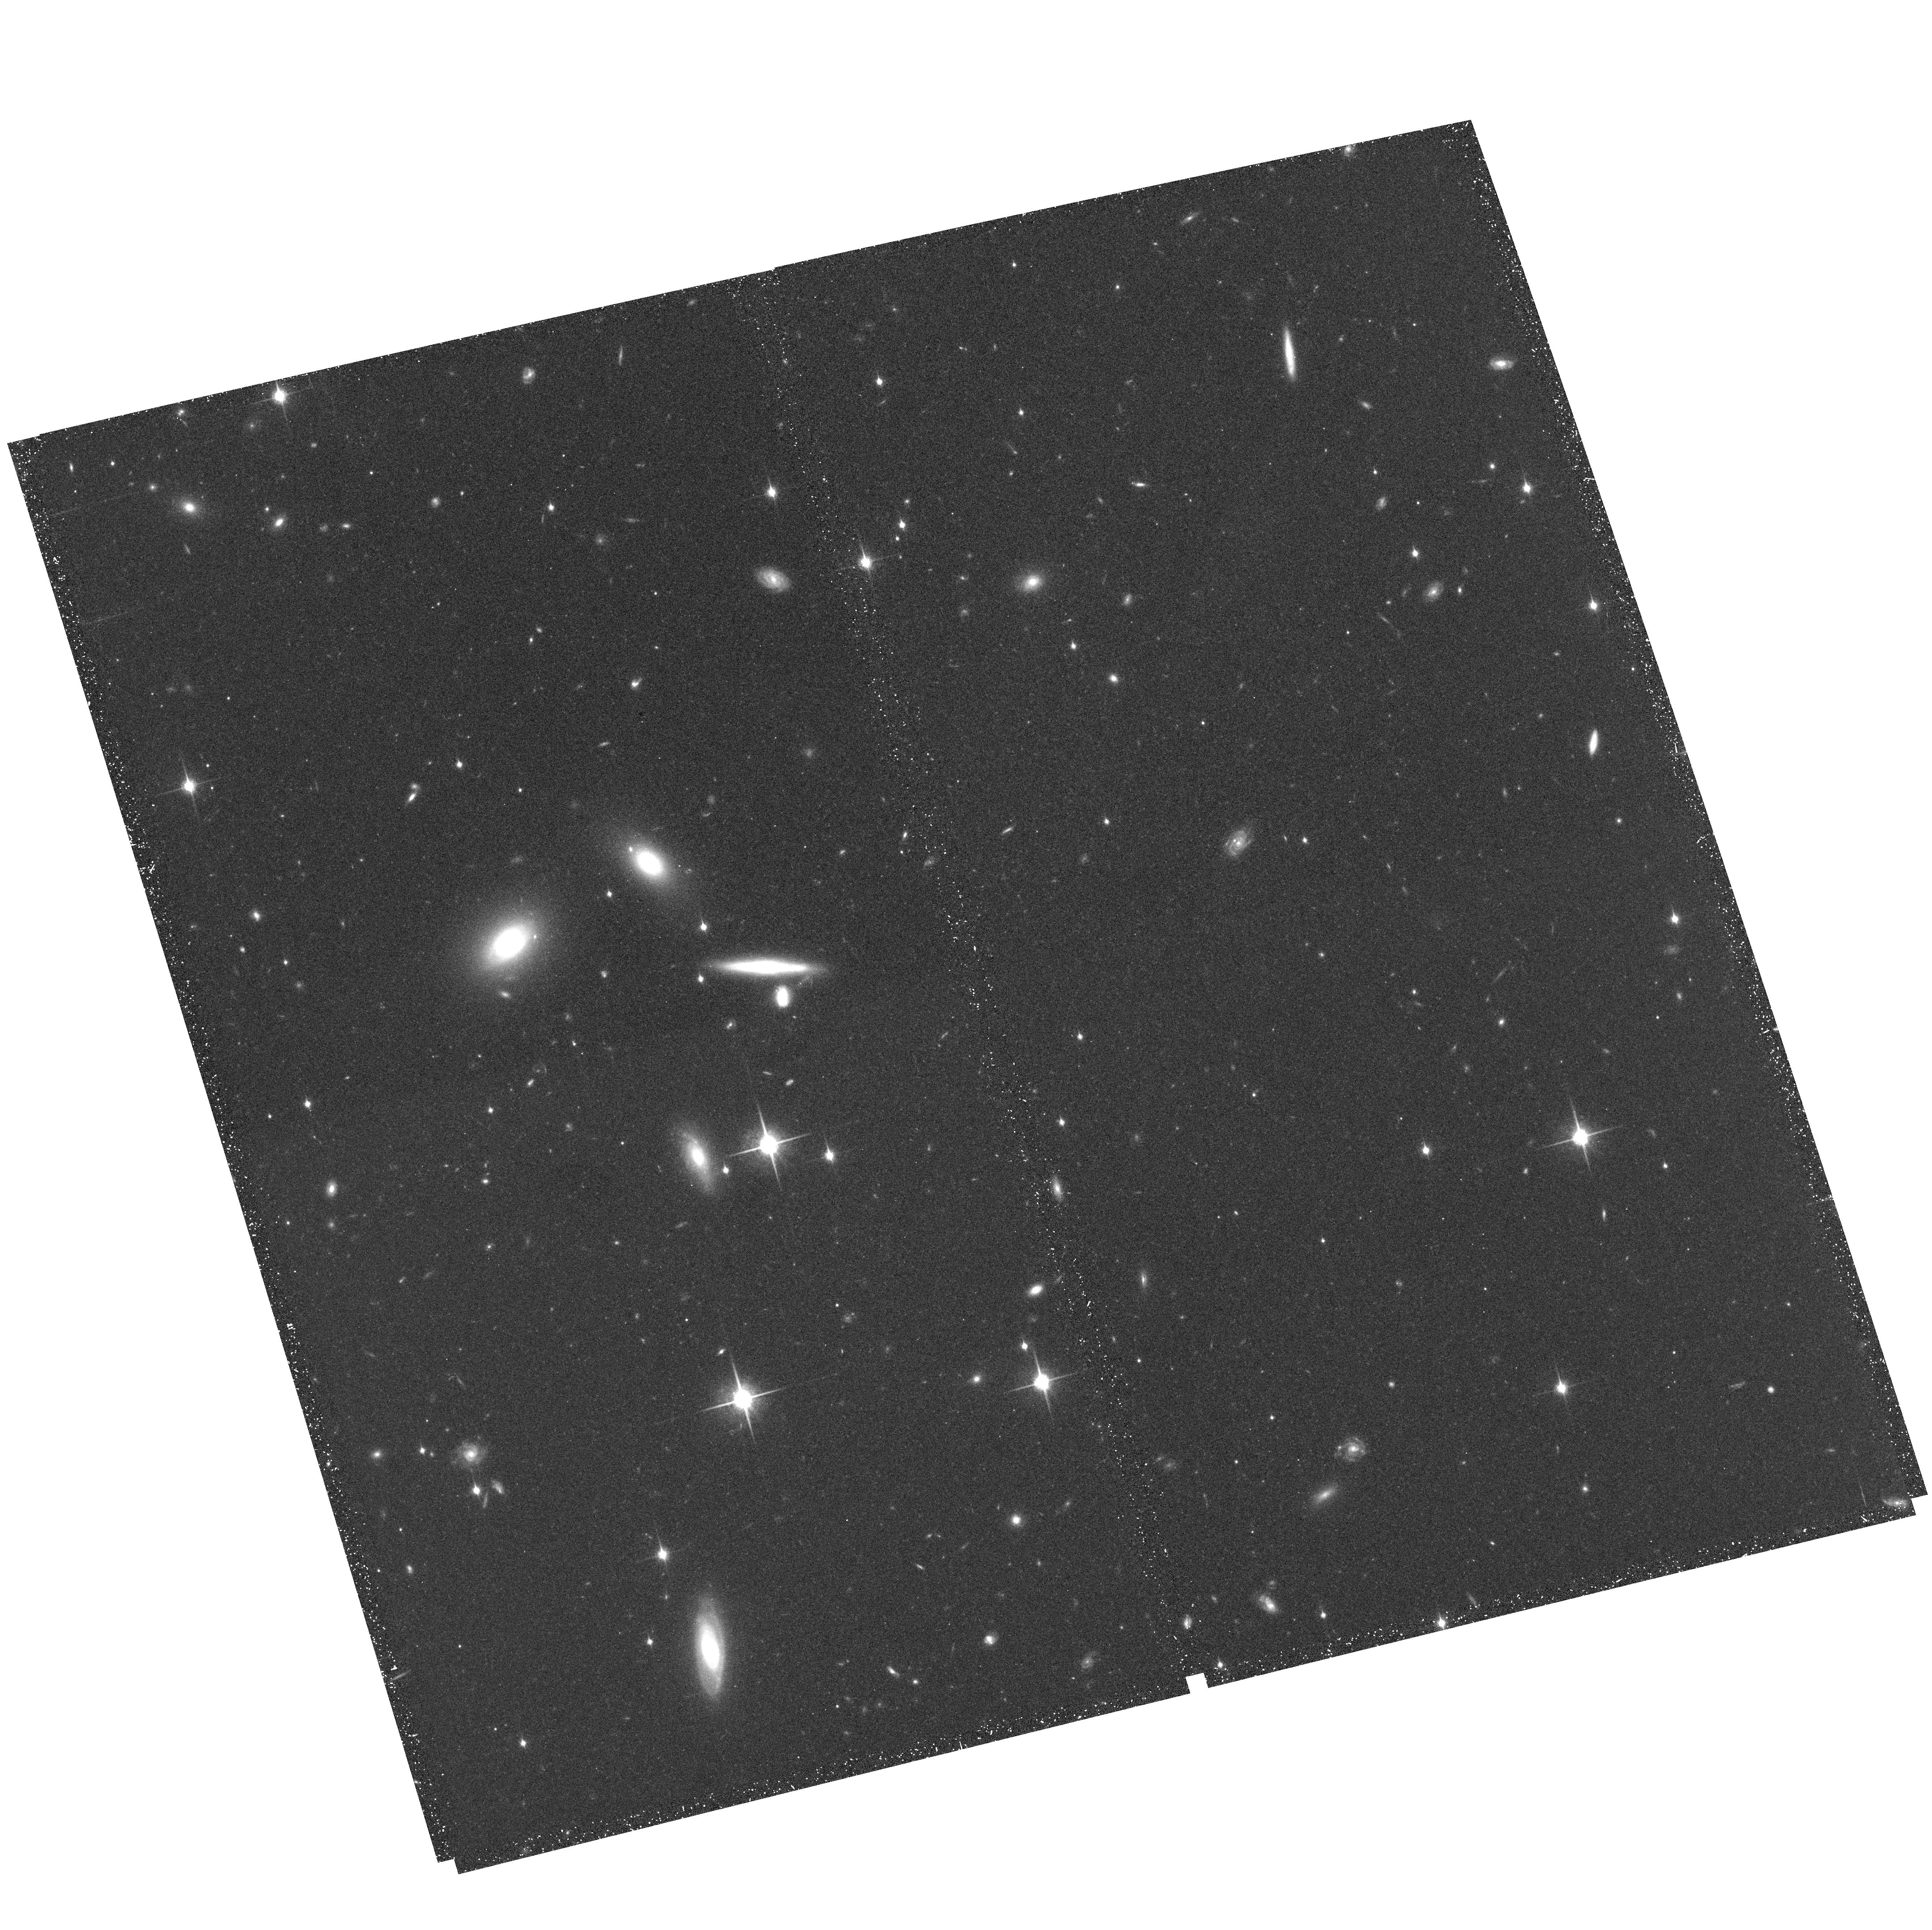
Target: MRC1138-262-NICFIELD4. Instrument: ACS/WFC. Filter: F850LP. Exposure: 38 min. Observation ID: hst_10404_08_acs_wfc_f850lp_j96208

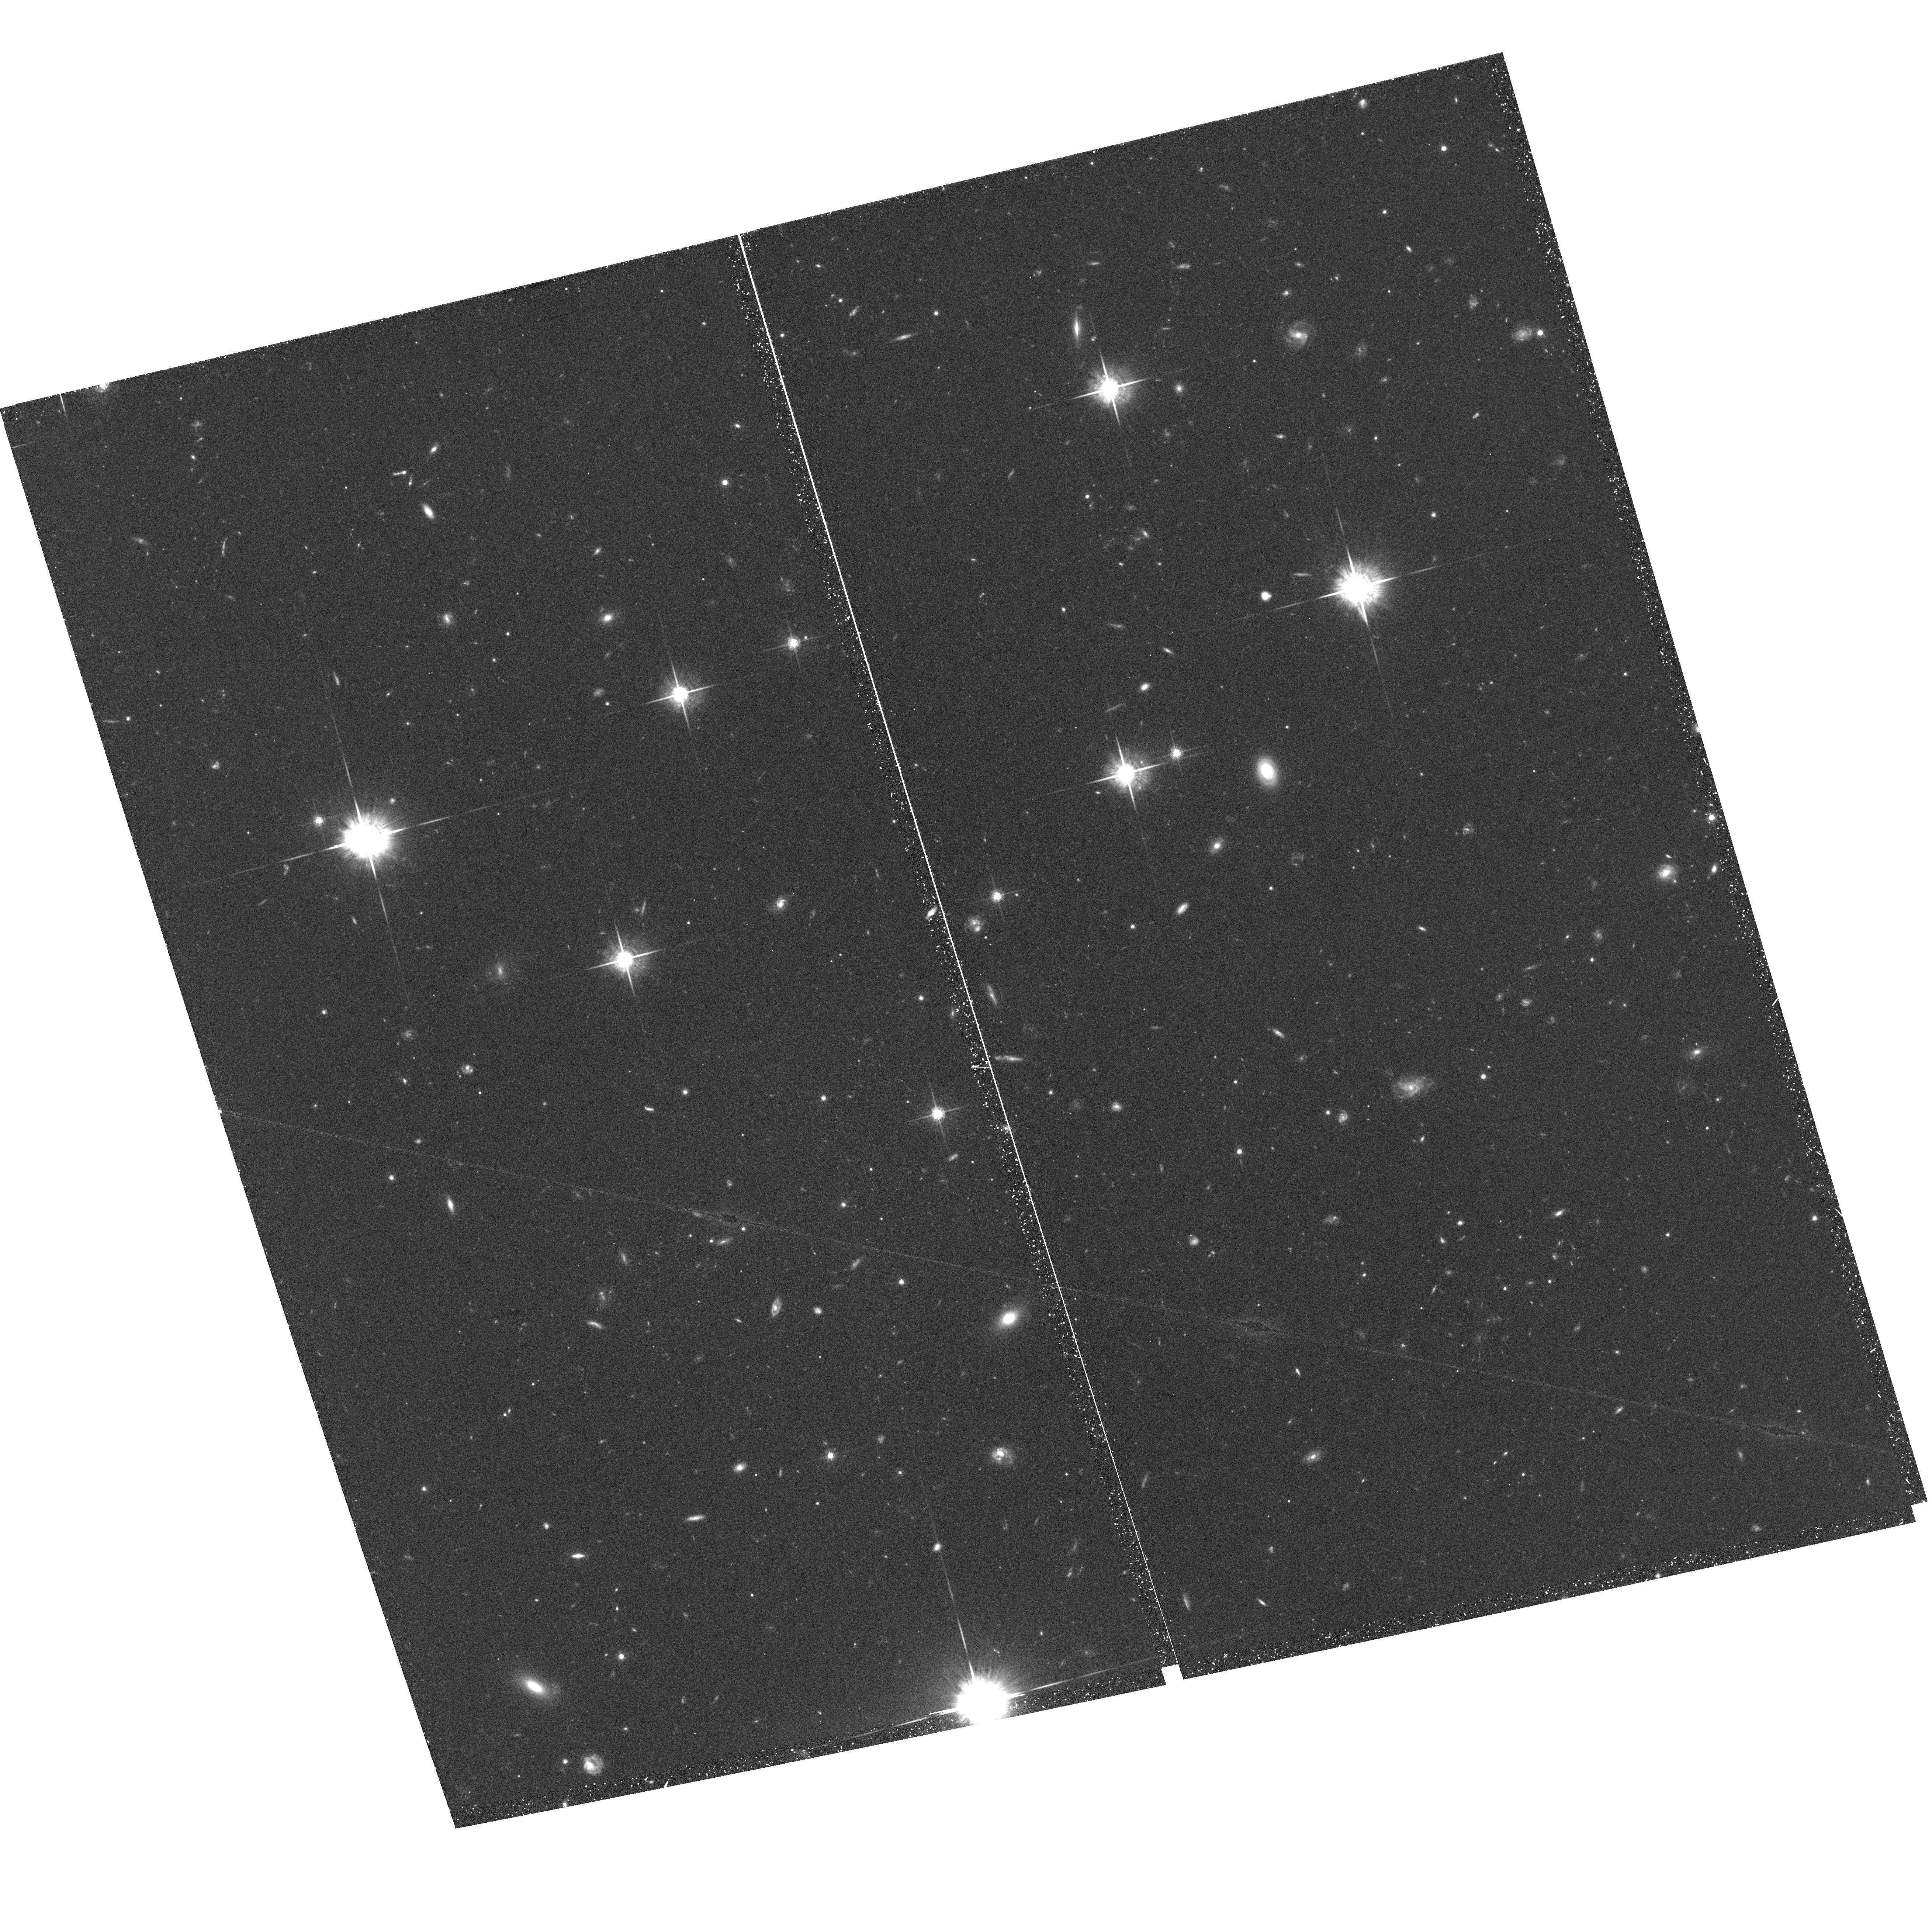
Target: MRC1138-262-NICFIELD5. Instrument: ACS/WFC. Filter: F775W. Exposure: 38 min. Observation ID: hst_10404_10_acs_wfc_f775w_j96210

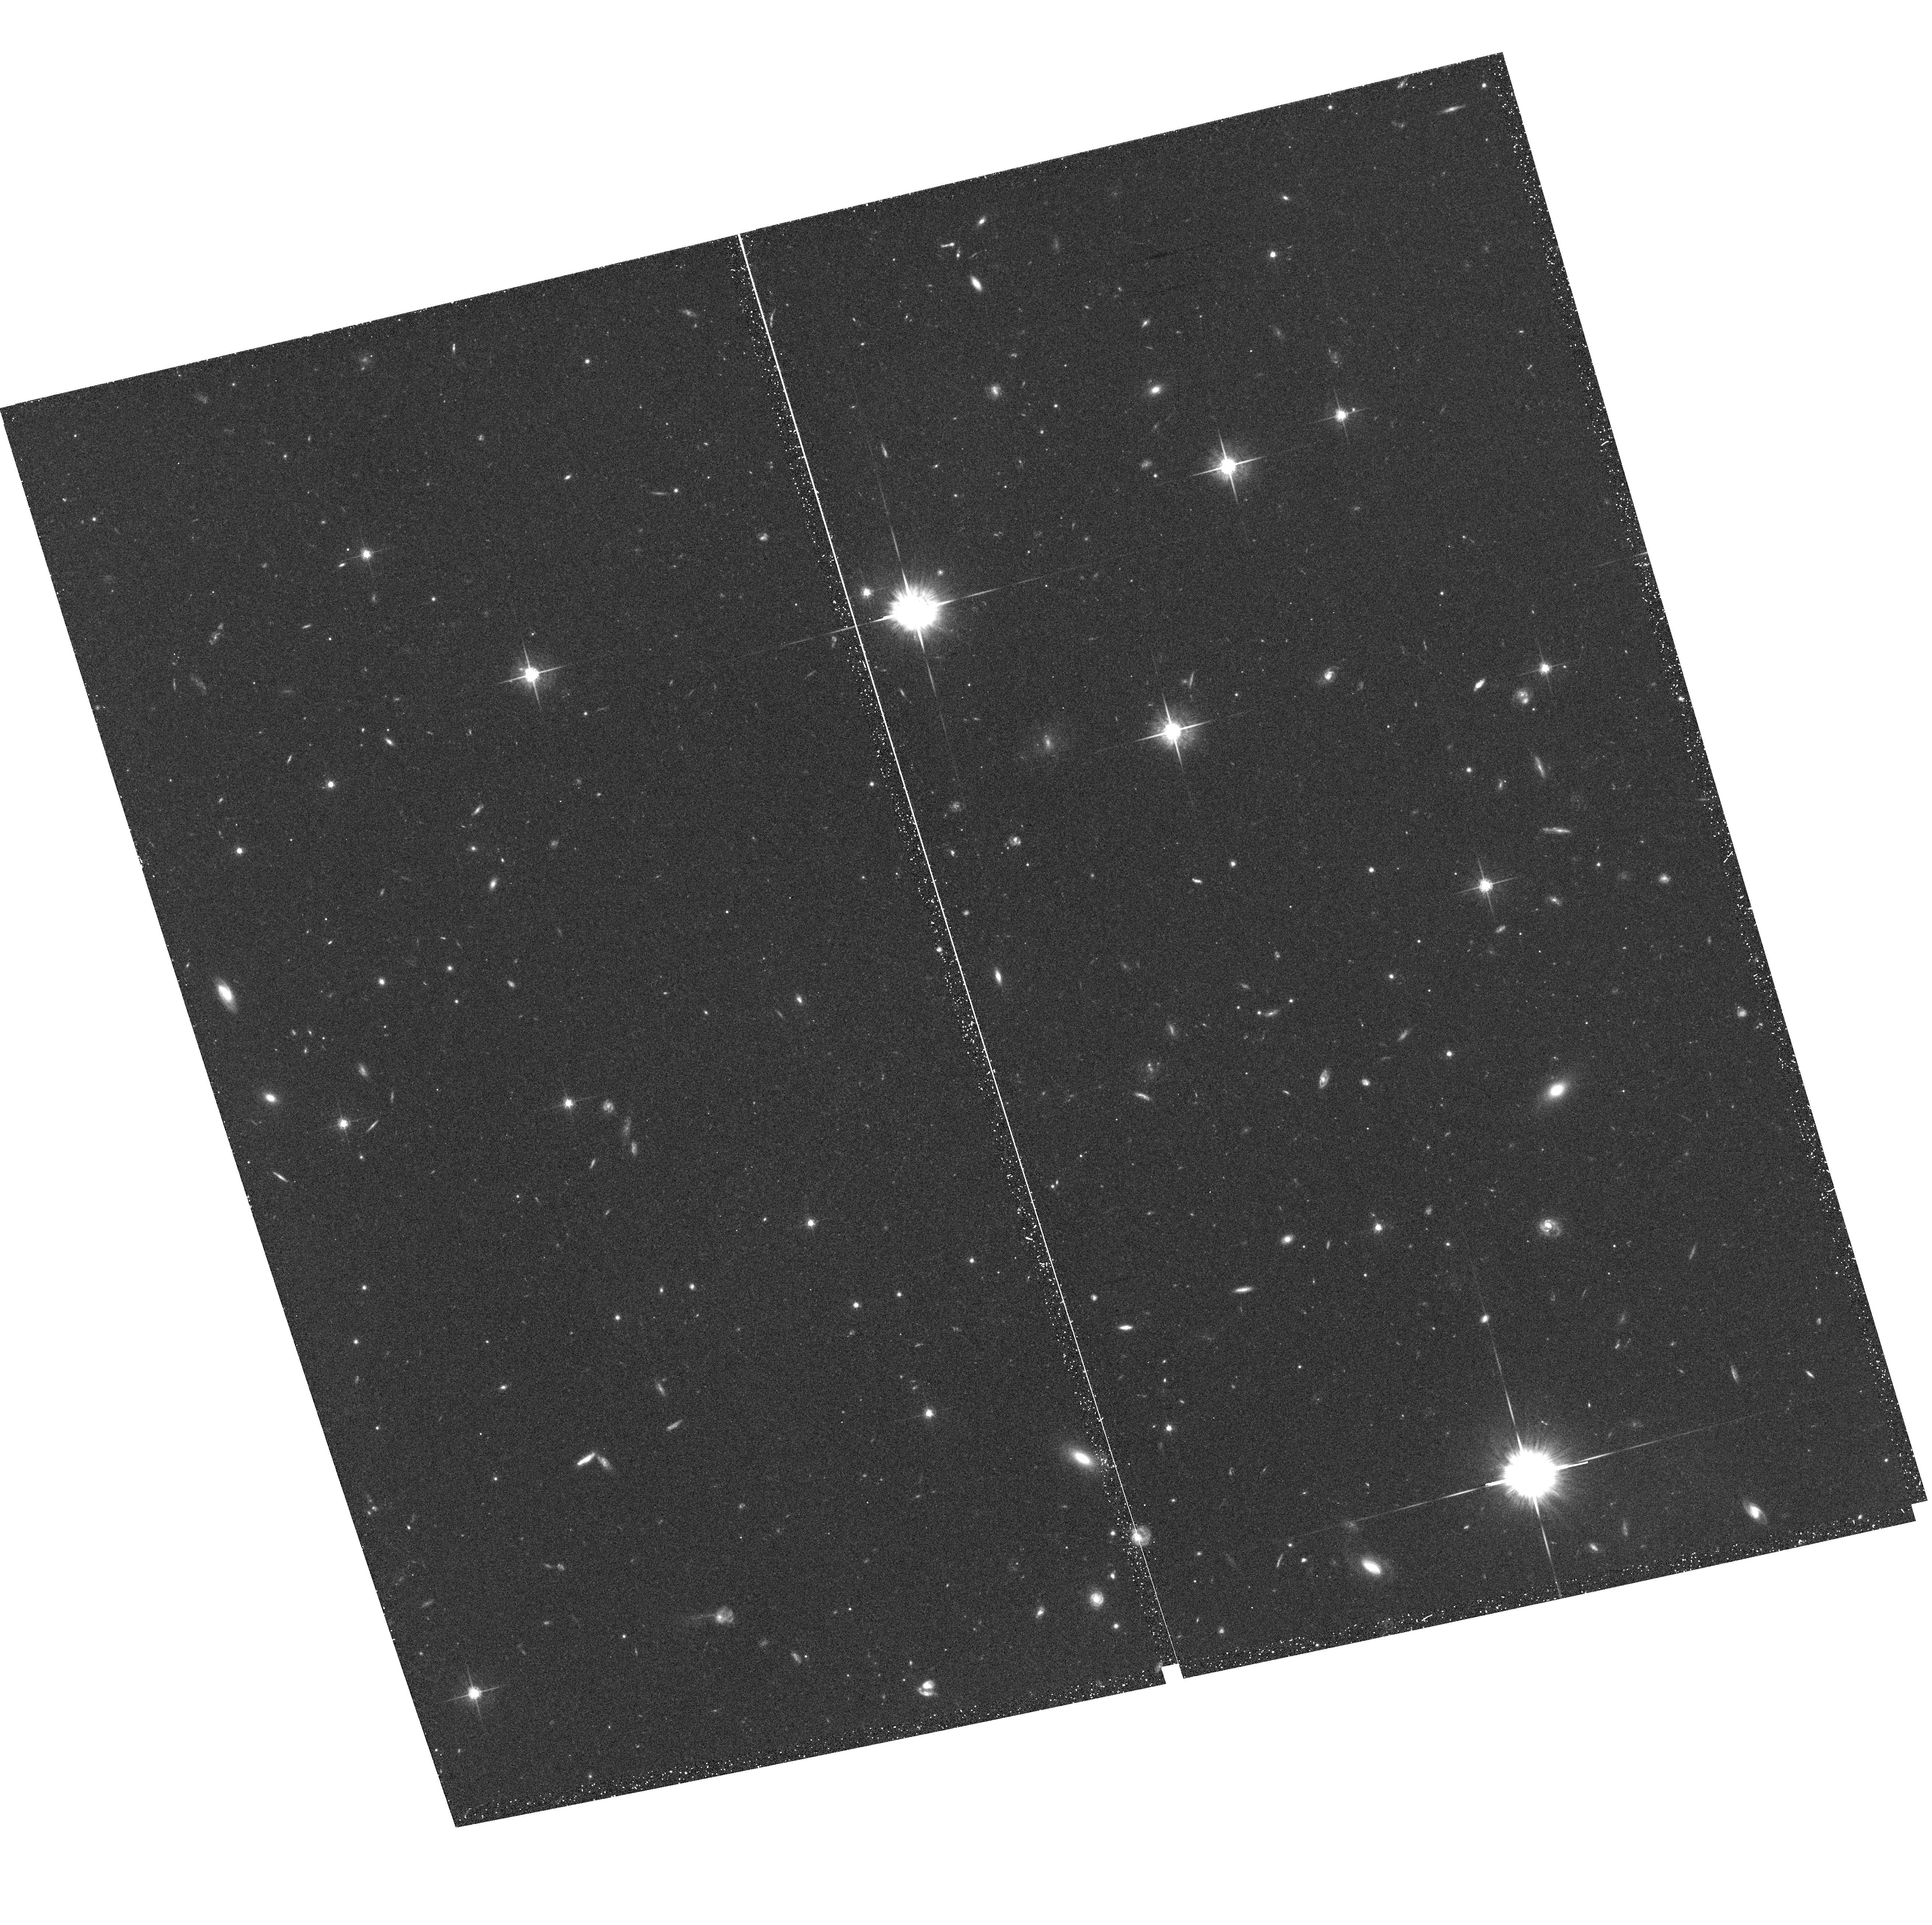
Target: MRC1138-262-NICFIELD1. Instrument: ACS/WFC. Filter: F775W. Exposure: 38 min. Observation ID: hst_10404_02_acs_wfc_f775w_j96202

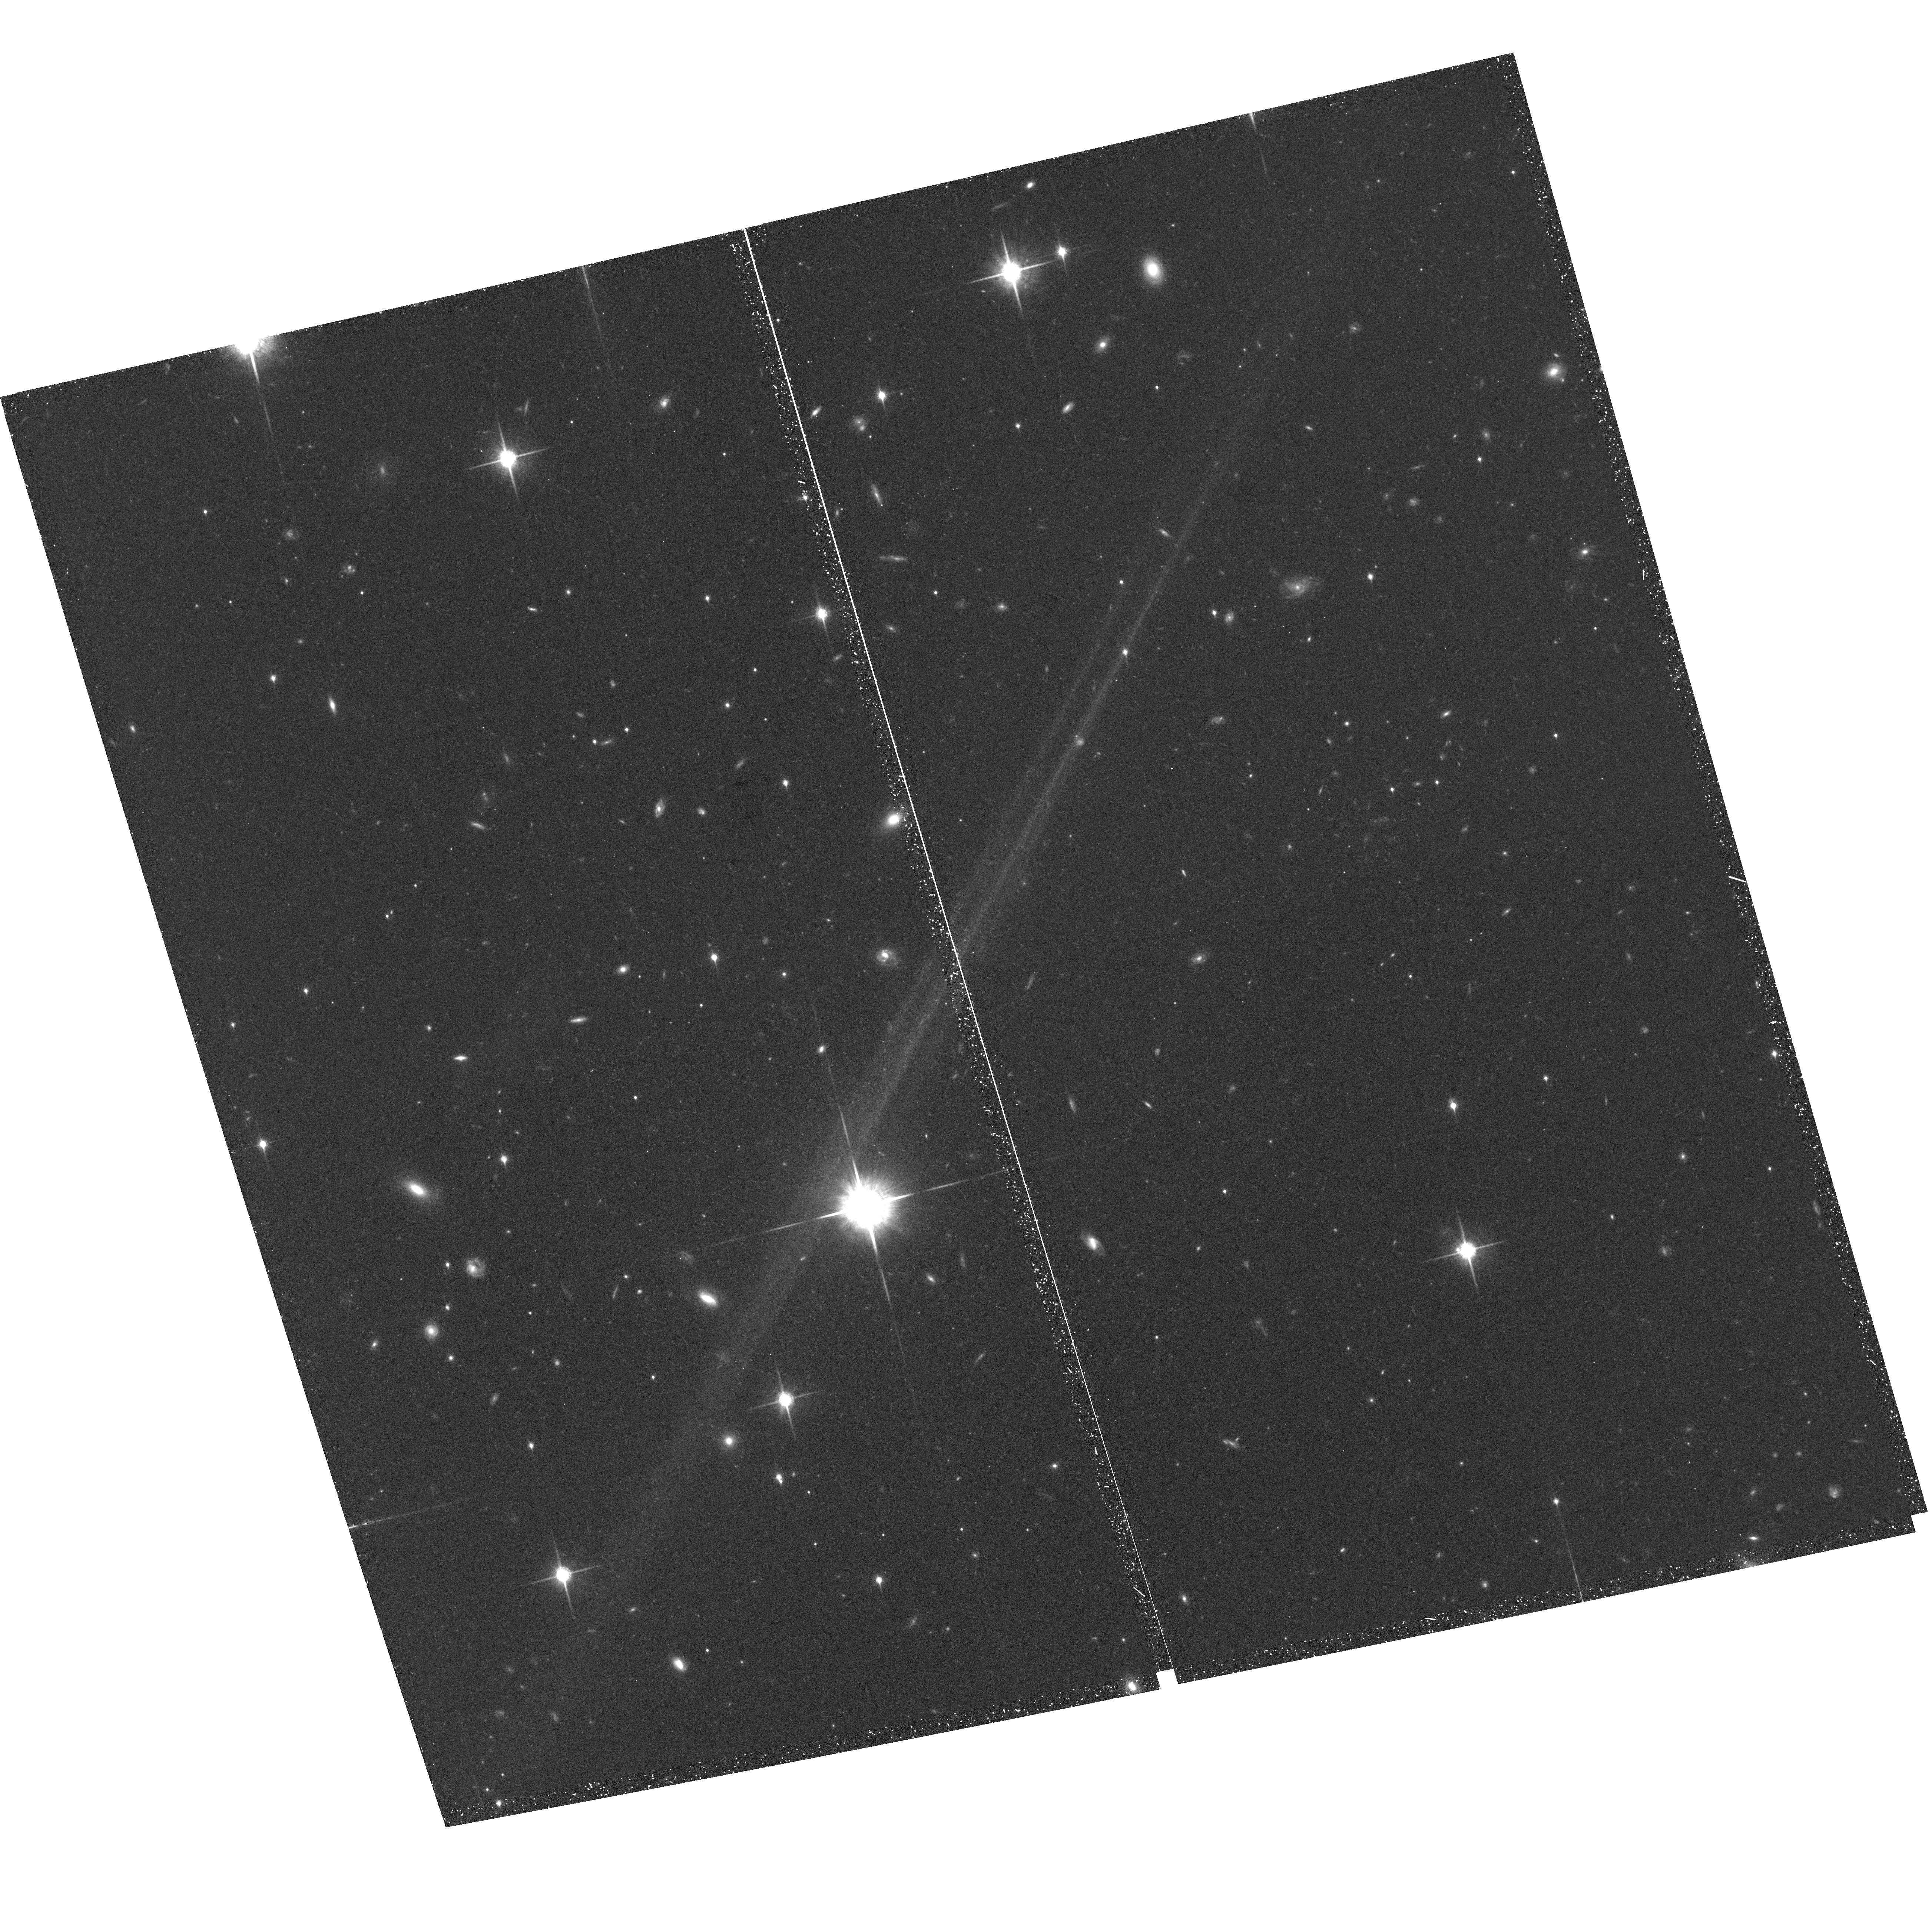
Target: MRC1138-262-NICFIELD7. Instrument: ACS/WFC. Filter: F850LP. Exposure: 38 min. Observation ID: hst_10404_14_acs_wfc_f850lp_j96214

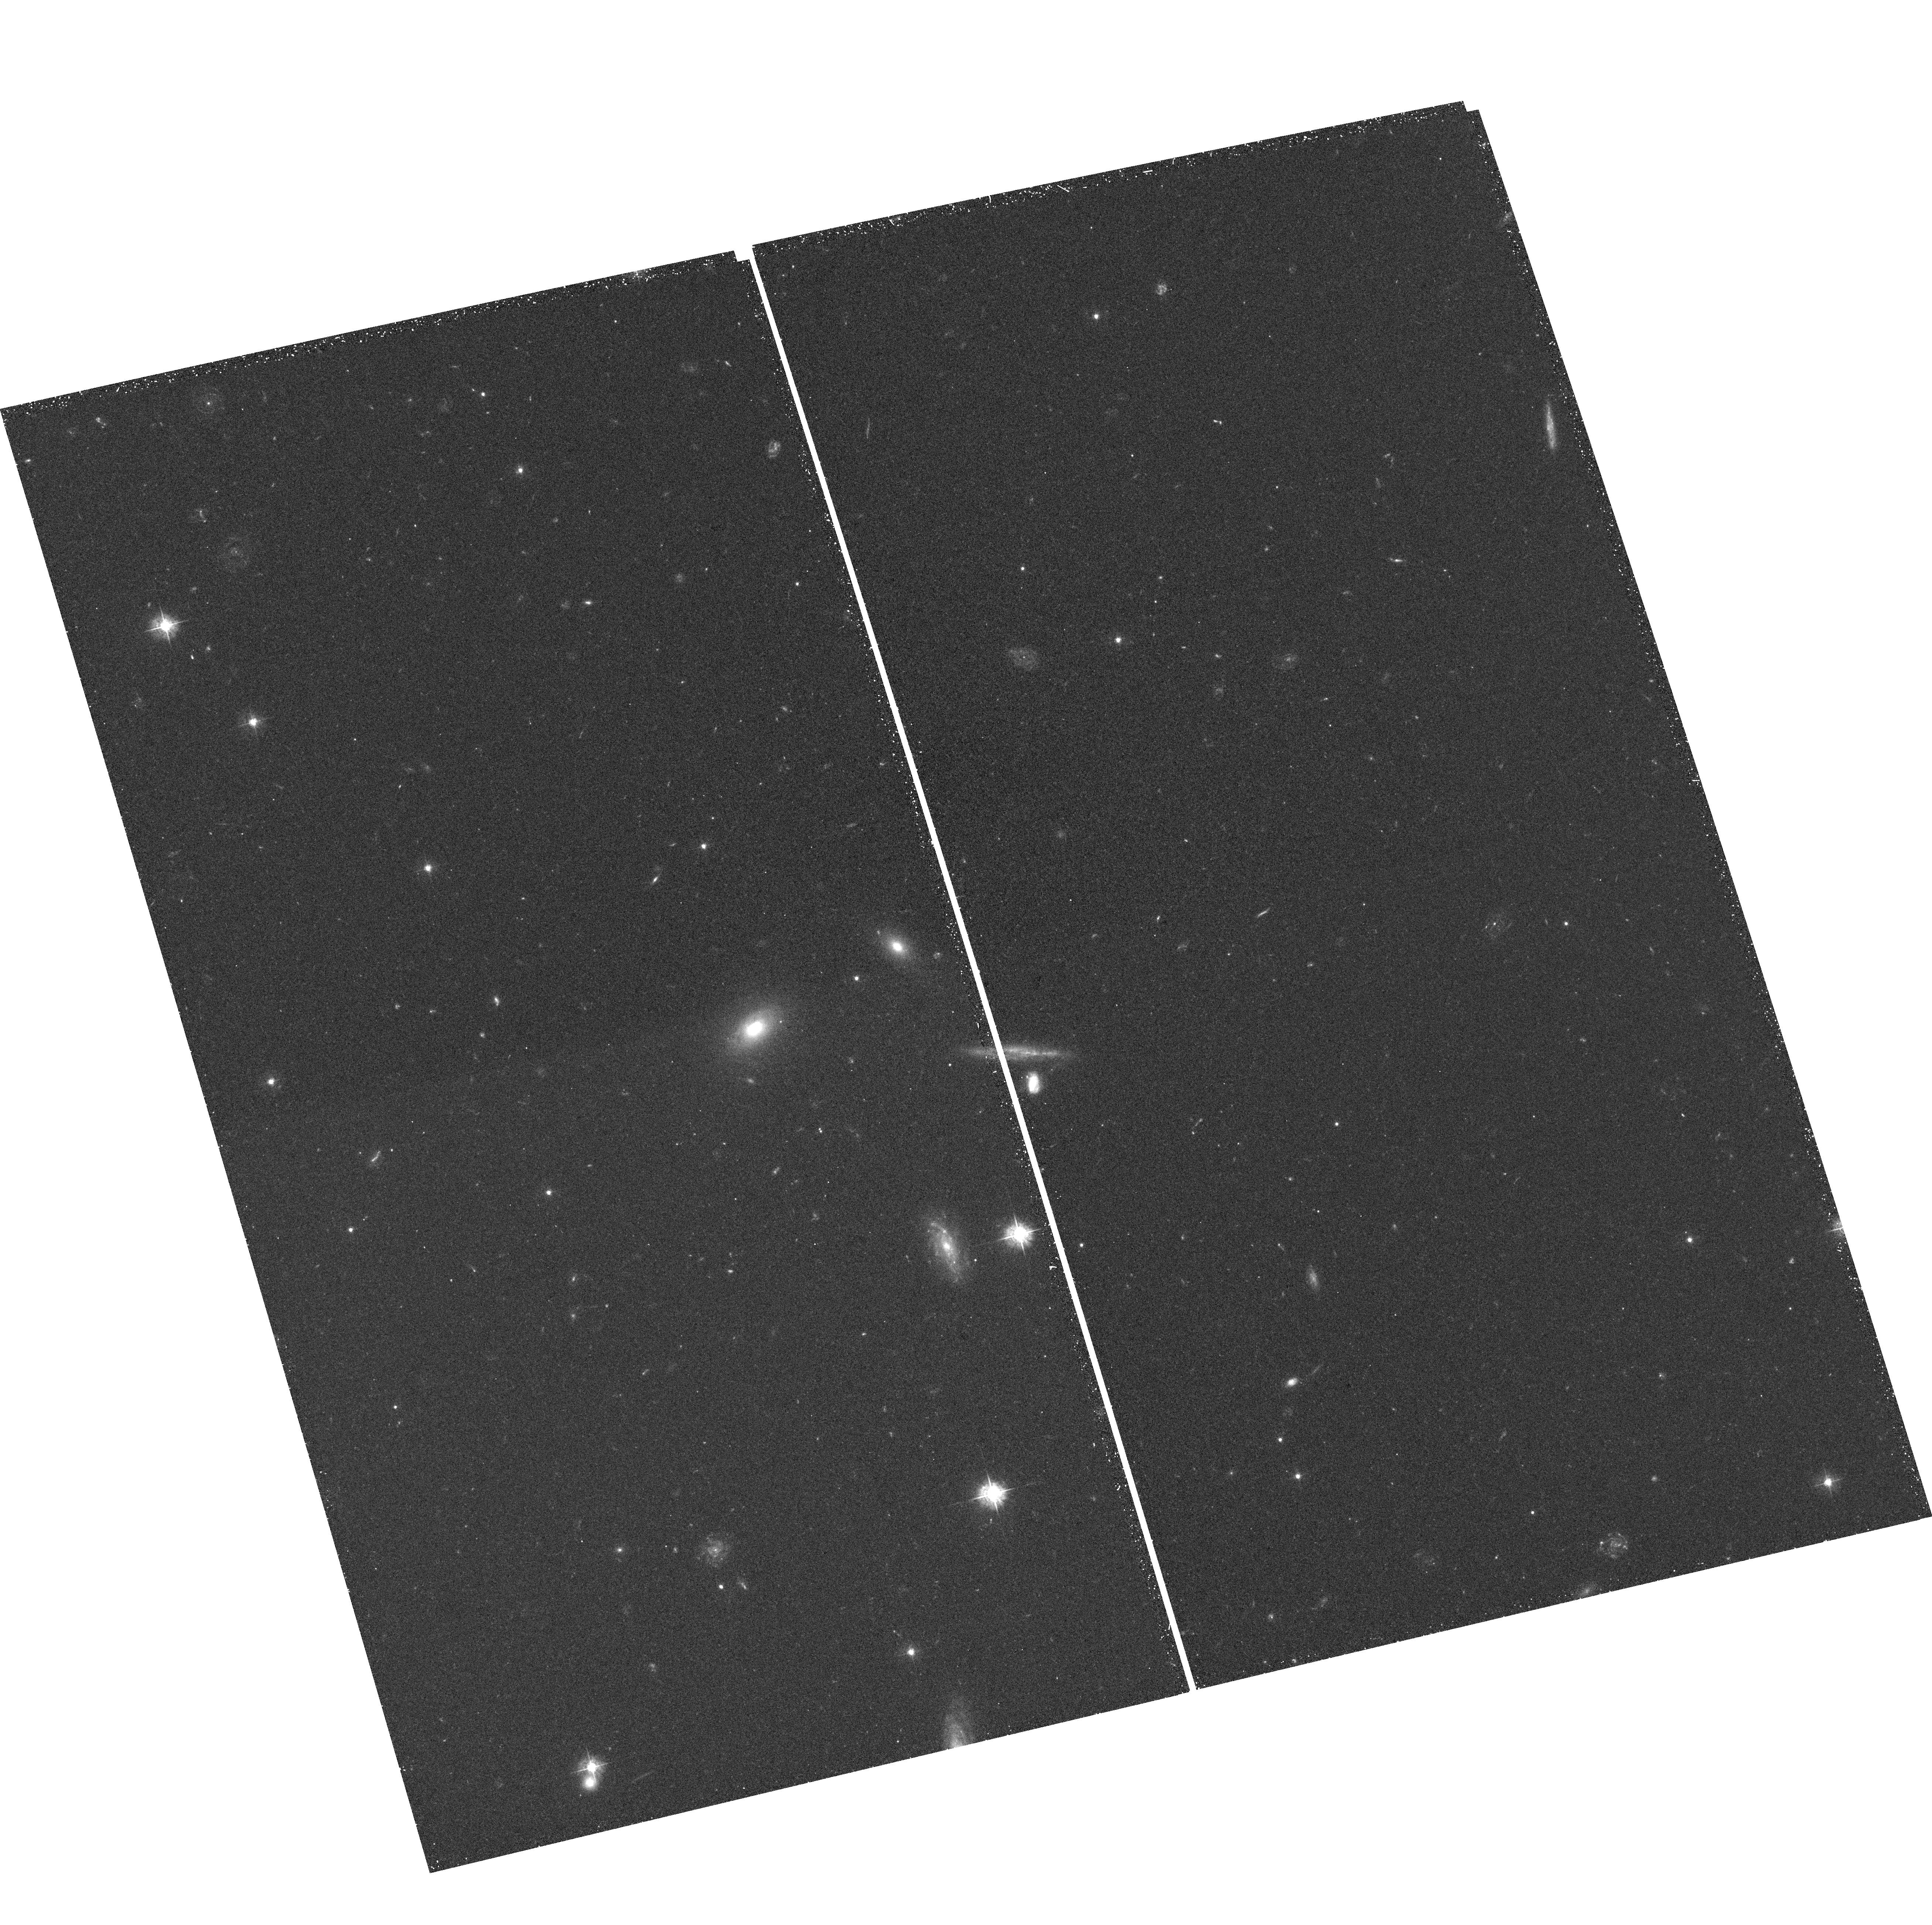
Target: field at RA 175.163°, Dec -26.622°. Instrument: ACS/WFC. Filter: F435W. Exposure: 38 min. Observation ID: hst_10404_16_acs_wfc_f435w_j96216

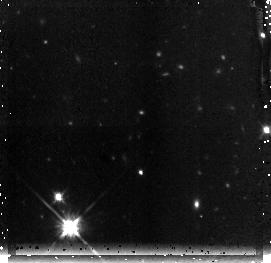
Target: MRC1138-262-NICFIELD3. Instrument: NICMOS/NIC3. Filter: F160W. Exposure: 45 min. Observation ID: n96205010

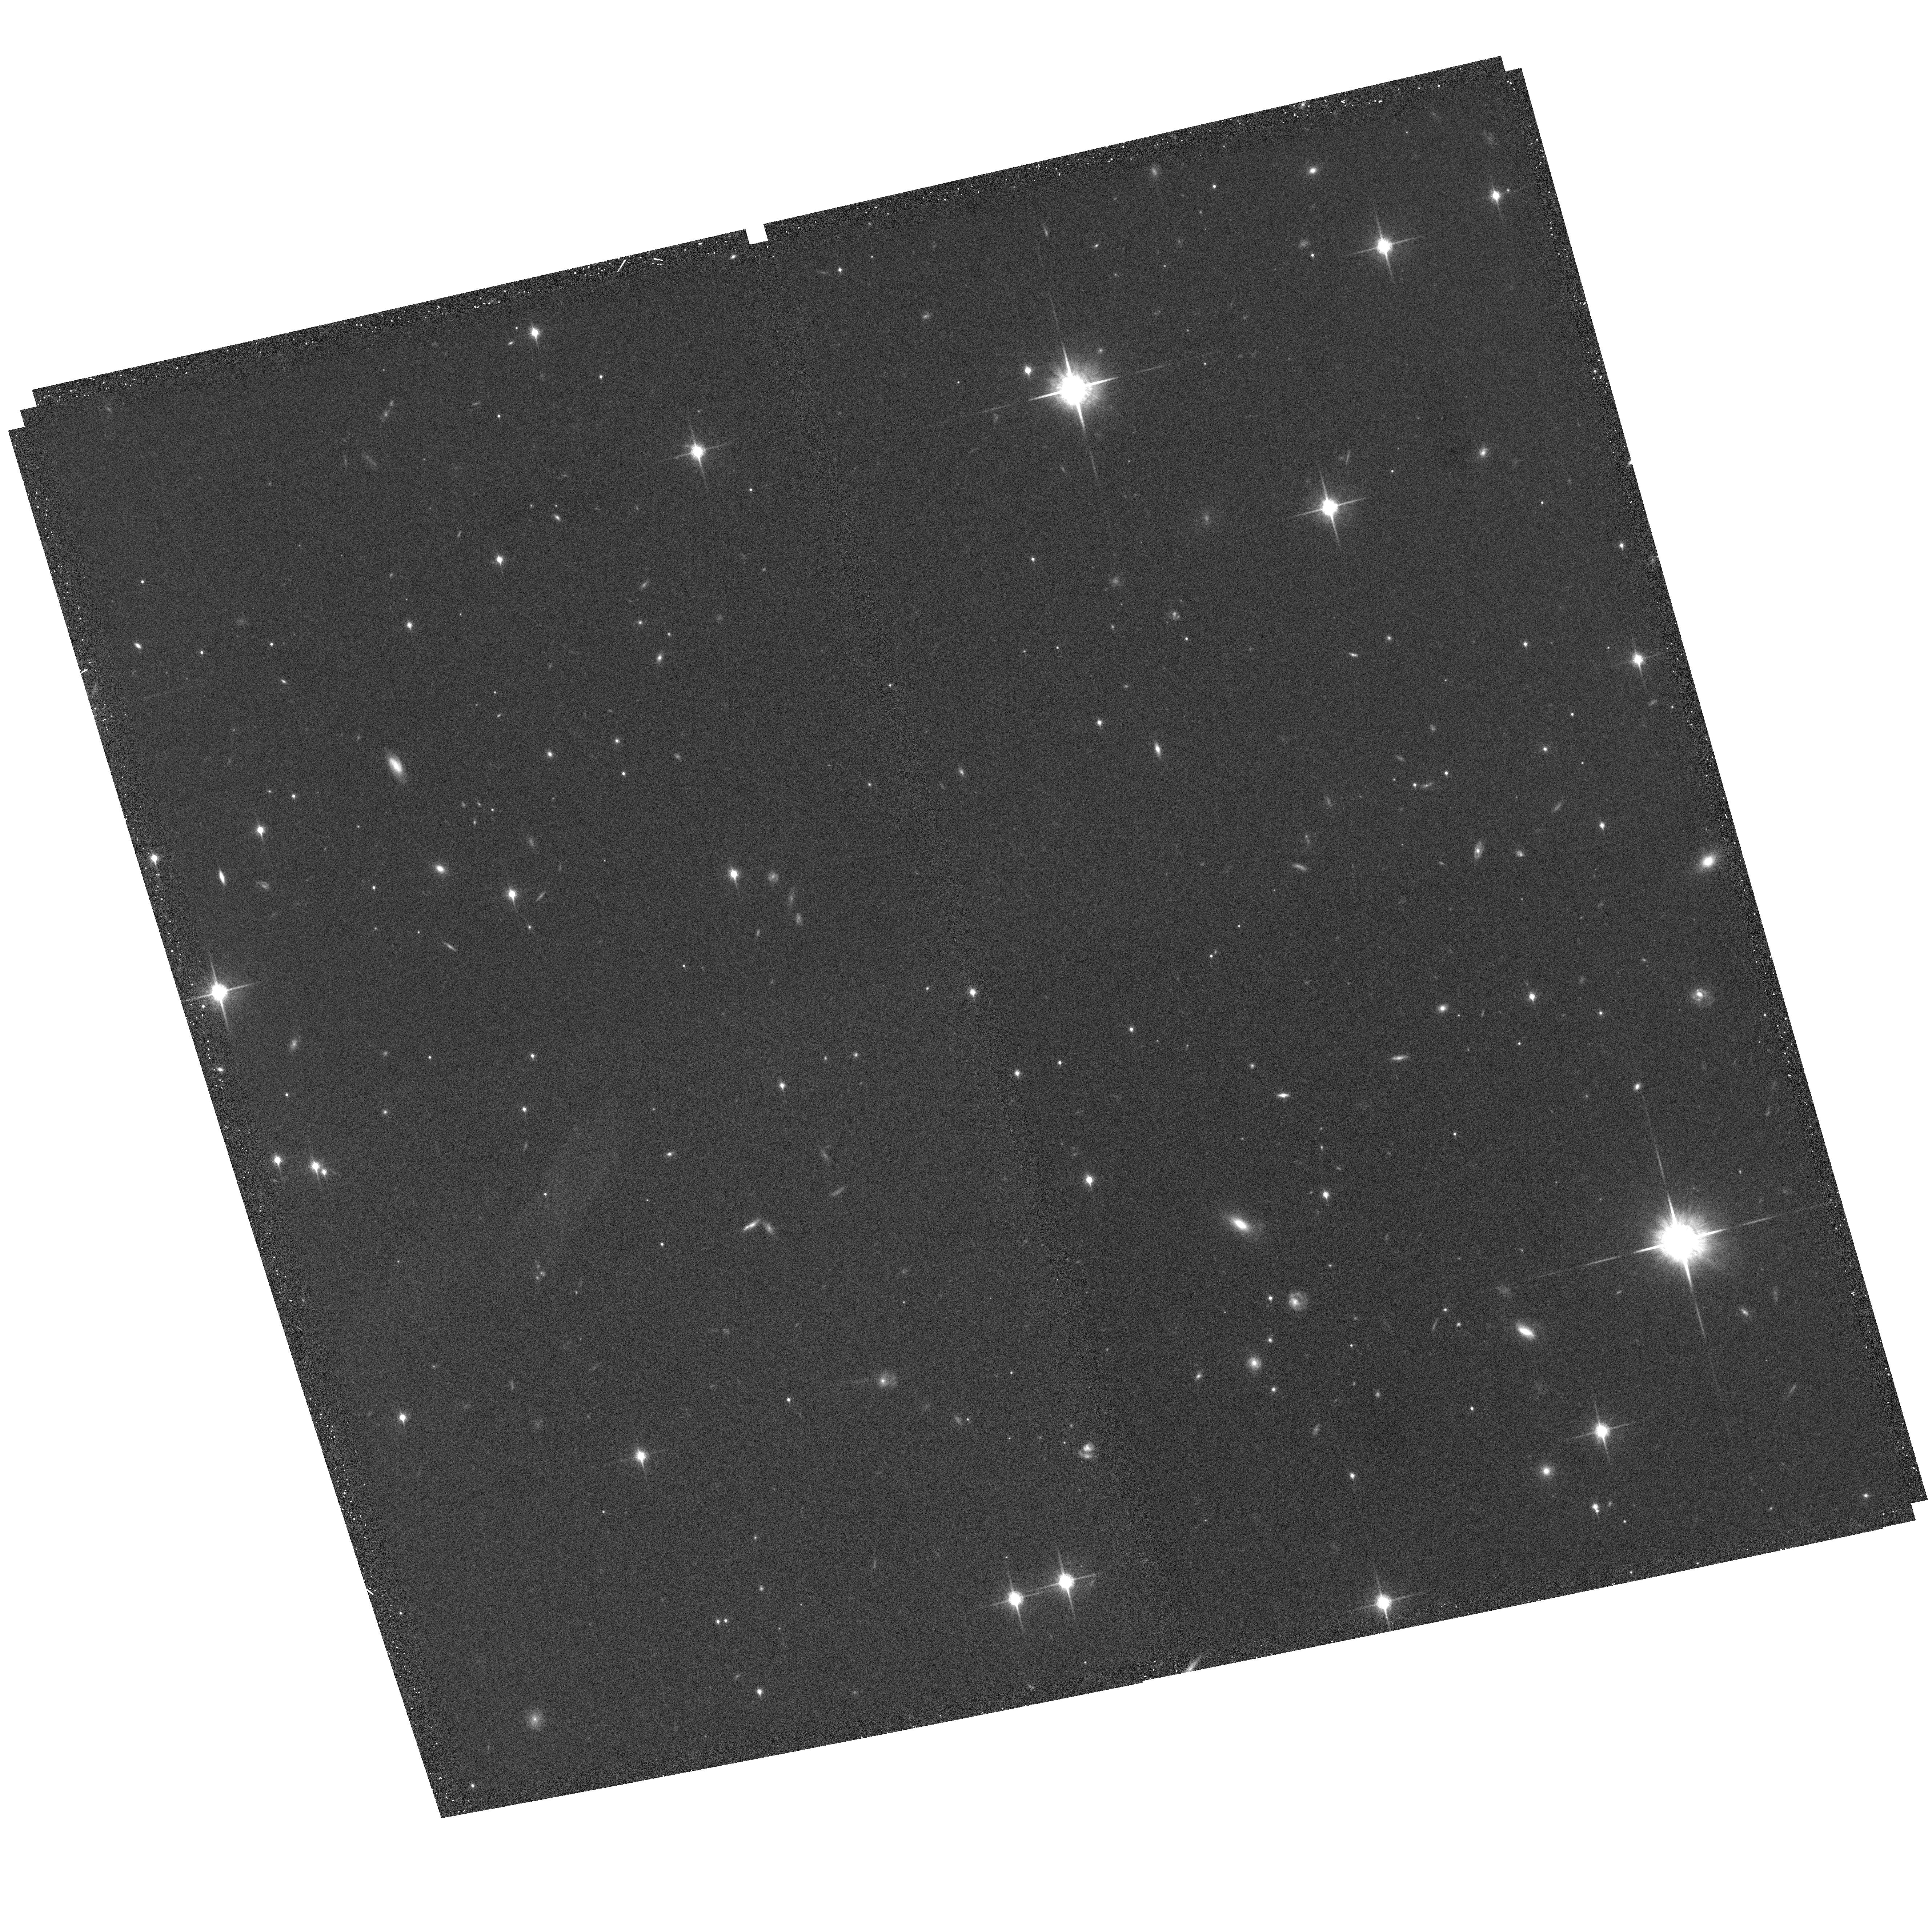
Target: MRC1138-262-NICFIELD2. Instrument: ACS/WFC. Filter: F850LP. Exposure: 29 min. Observation ID: hst_10404_04_acs_wfc_f850lp_j96204

The Nature of Protocluster Galaxies at z=2.16: Morphology-Density and Color-Magnitude Relations (PI: Zirm, Andrew)

To establish the epoch when galaxy environment manifests itself as a large-scale evolutionary process, we propose to extend the study of galaxy colors and morphologies to a protocluster at z=2.16. Here the universe is only 3 Gyrs old and significant differences are expected between scenarios favoring a morphology-radius relation over a morphology-density relation. In addition, because the fractional age differences among cluster galaxies are larger, study of the color-magnitude relation provides considerable leverage for determining the epoch of early-type galaxy formation. To facilitate direct comparison to studies at lower redshift, one must probe the same rest-frame wavelengths with high photometric accuracy and at similar physical scales. Its near-infrared photometric stability (low, constant background) and ability to image large areas of sky at high angular-resolution (compared to adaptive optics) makes HST/NICMOS ideal for this program. Six pointings of NICMOS camera 3 will result in rest-frame optical, high resolution images of 16 confirmed protocluster members, and an additional 60 candidate protocluster members including 29 EROs. These galaxies were selected with a variety of techniques and span a range of projected radii within the protocluster. The proposed observations constitute a unique opportunity to extend the study of galaxies in overdense regions to an early time in cosmic history.